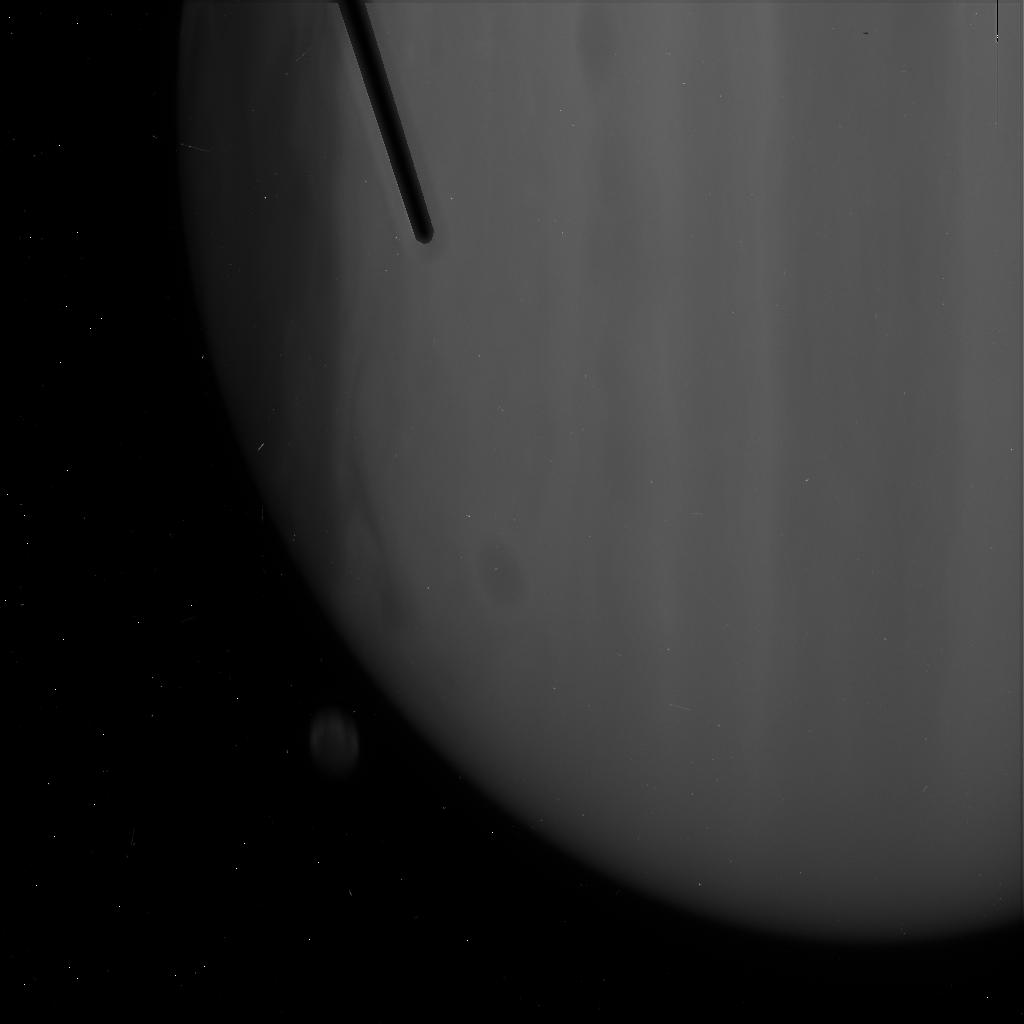
Target: JUPITER+GANYMEDE
Instrument: ACS/HRC
Filter: F220W
Exposure: 3 min
Observation ID: j90502nqq

Jupiters Upper Stratospheric Hazes Probed with Ganymede (PI: Karkoschka, Erich)

I propose to observe a disappearance of Ganymede behind the dark limb of Jupiter with five filters of the ACS/HRC camera. Two exposures in each filter can be taken during such an event. The images will provide the spectral variation of the altitude of the apparent limb of Jupiter. The altitude of the apparent limb is dependent on the presence of hazes in Jupiter's stratosphere. Hazes of vertical optical depths below 0.001 could be detected with these observations, providing an extremely sensitive probe of high hazes. The observations probe altitudes levels near the 1-mb pressure level, for which we have very limited data. The creation of aerosols, their growth, and their transport by winds is currently a mostly theoretical study. It would significantly benefit from constraints derived from the proposed observations. ACS/HRC is the only instrument capable of the required spatial resolution in the ultraviolet. Furthermore, a favorable geometry of Ganymede's orbit occurs only once every six years. This proposal achieves unique results with a minimum of HST time.